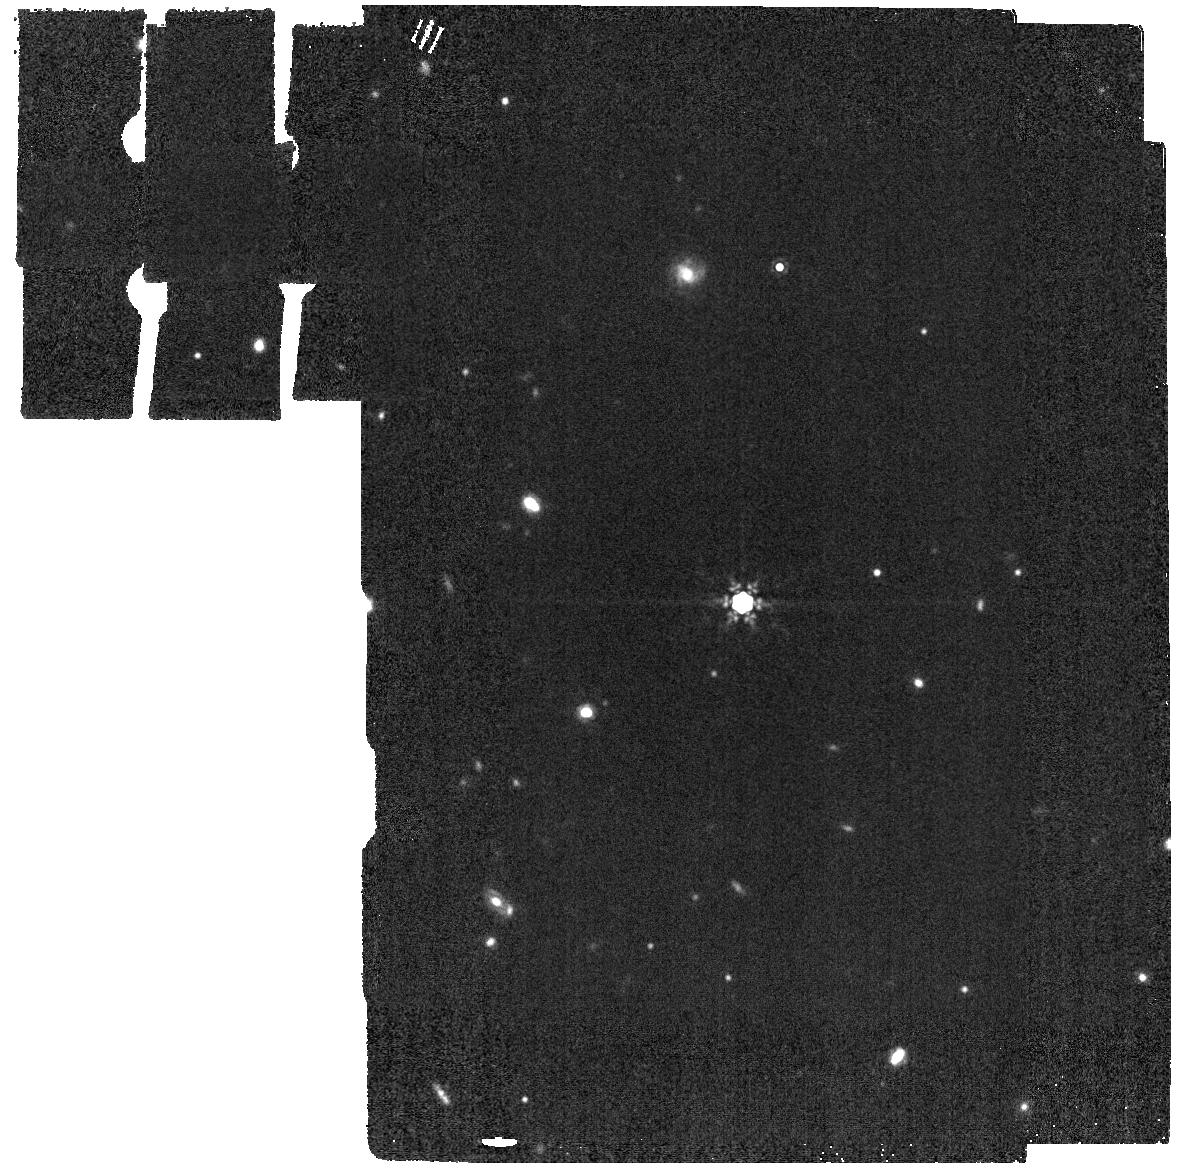
Target: TWA-27. Instrument: MIRI. Filter: F1500W. Exposure: 2 min. Observation ID: jw01270-o002_t001_miri_f1500w

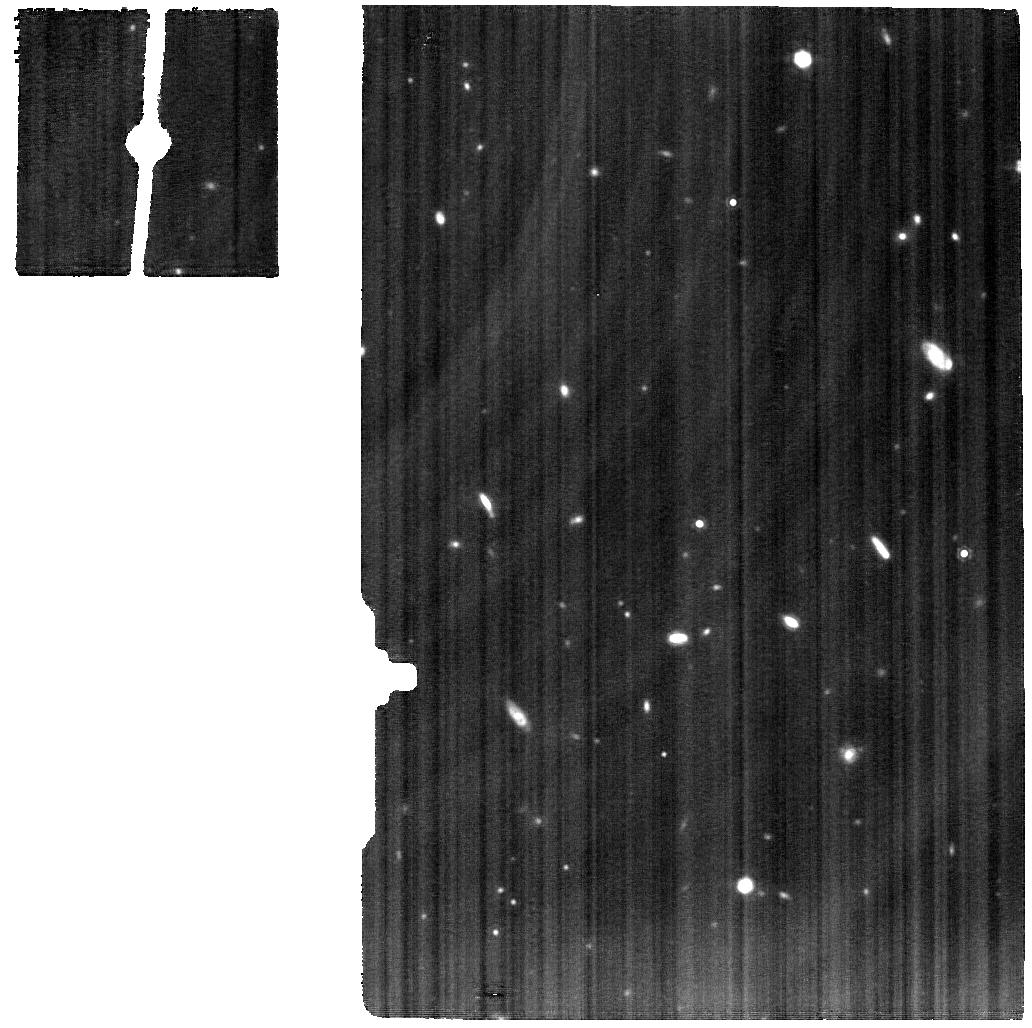
Target: TWA-27-AB. Instrument: MIRI. Filter: F1280W. Exposure: 42 min. Observation ID: jw01270-o001_t002_miri_f1280w

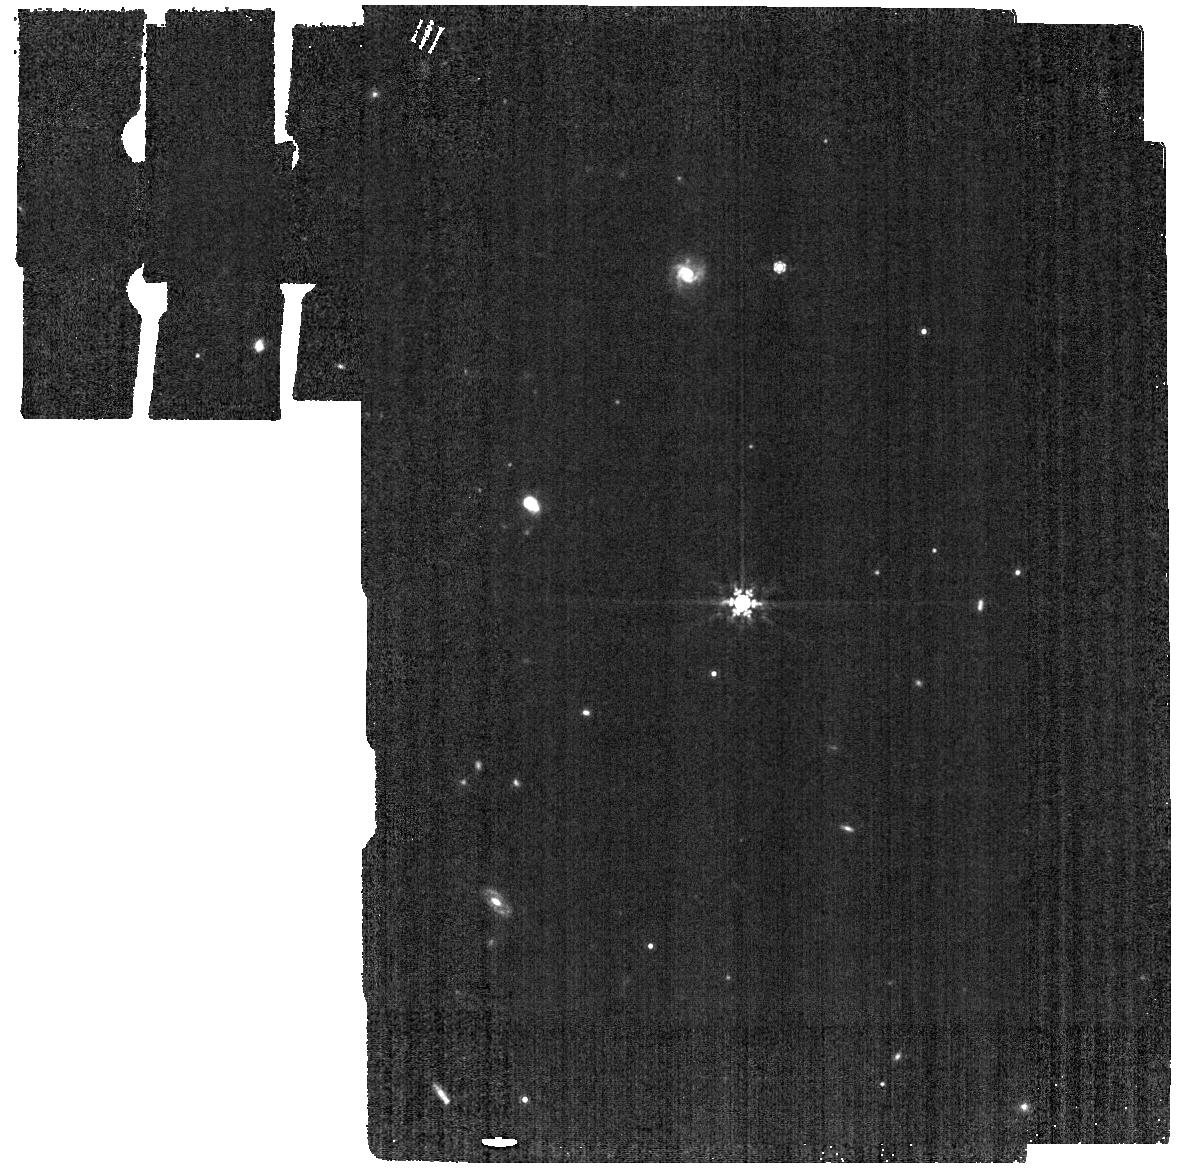
Target: TWA-27. Instrument: MIRI. Filter: F1000W. Exposure: 2 min. Observation ID: jw01270-o002_t001_miri_f1000w

Characterizing the TWA 27 system (PI: Birkmann, Stephan)

TWA 27 (2MASSW J1207334-393254, 2M1207) is a brown dwarf that is being orbited by a giant planet candiate (2M1207b) with an apparent separation of about 0.77 arcsec. In this program, we will characterize the TWA 27 system and planet candidate. The observations in this proposal correspond to the following GTO observation IDs: Observations 1 and 2: WRIGHT_0001 and WRIGHT_0002 Observations 3 and 4: FERRUIT_5501 and FERRUIT_5502 Time charged to WRIGHT: 2.33 hours FERRUIT: 6.02 hours